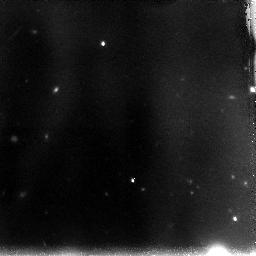
Target: OBJ-104745+134658-COPY. Instrument: NICMOS/NIC3. Filter: F110W. Exposure: 2.2 h. Observation ID: n9ojf2010

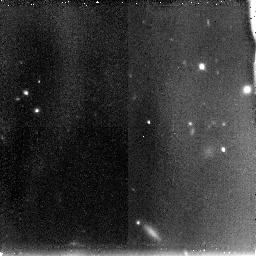
Target: OBJ-232446+143258. Instrument: NICMOS/NIC3. Filter: F110W. Exposure: 1.5 h. Observation ID: n9oj03010

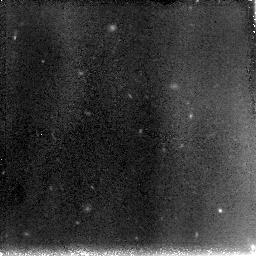
Target: OBJ-023117-084918. Instrument: NICMOS/NIC3. Filter: F110W. Exposure: 2.2 h. Observation ID: n9oj05010

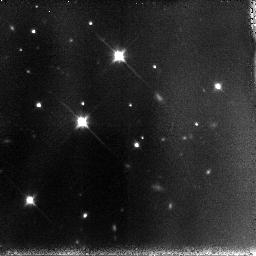
Target: OBJ-172551+375226. Instrument: NICMOS/NIC3. Filter: F110W. Exposure: 1.5 h. Observation ID: n9oj10010

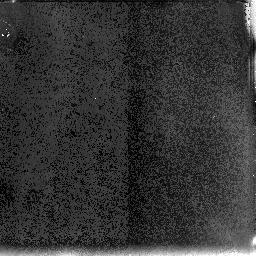
Target: OBJ-104745+134658. Instrument: NICMOS/NIC3. Filter: F110W. Exposure: 2.2 h. Observation ID: n9oj02010

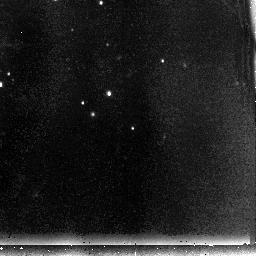
Target: OBJ-041924+275538. Instrument: NICMOS/NIC3. Filter: F110W. Exposure: 1.5 h. Observation ID: n9oj08010

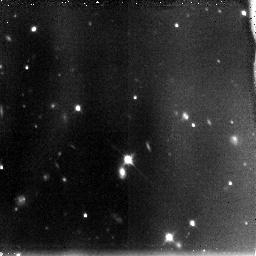
Target: OBJ-210358+031628. Instrument: NICMOS/NIC3. Filter: F110W. Exposure: 1.5 h. Observation ID: n9oj11010

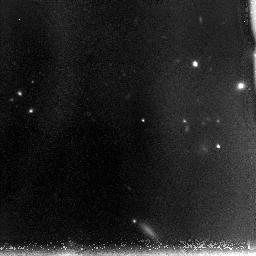
Target: OBJ-232446+143258. Instrument: NICMOS/NIC3. Filter: F110W. Exposure: 2.2 h. Observation ID: n9oj04010

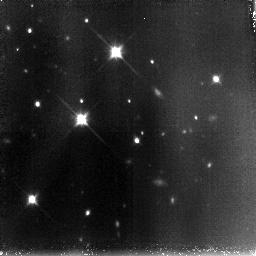
Target: OBJ-172551+375226. Instrument: NICMOS/NIC3. Filter: F110W. Exposure: 2.2 h. Observation ID: n9oj09010

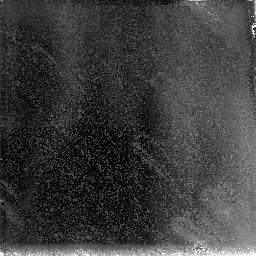
Target: OBJ-104745+134658. Instrument: NICMOS/NIC3. Filter: F110W. Exposure: 2.2 h. Observation ID: n9oj01010

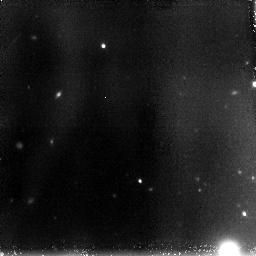
Target: OBJ-104745+134658-COPY. Instrument: NICMOS/NIC3. Filter: F110W. Exposure: 2.2 h. Observation ID: n9oj51010

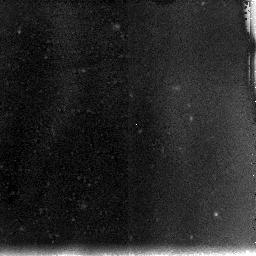
Target: OBJ-023117-084918. Instrument: NICMOS/NIC3. Filter: F110W. Exposure: 1.5 h. Observation ID: n9oj06010

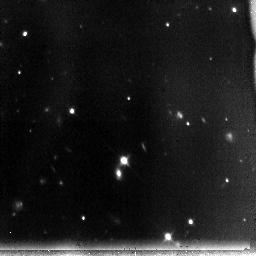
Target: OBJ-210358+031628. Instrument: NICMOS/NIC3. Filter: F110W. Exposure: 1.5 h. Observation ID: n9oj12010

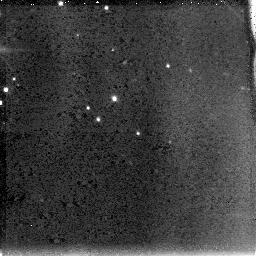
Target: OBJ-041924+275538. Instrument: NICMOS/NIC3. Filter: F110W. Exposure: 1.5 h. Observation ID: n9oj07010

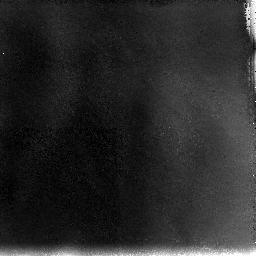
Target: OBJ-104745+134658-COPY. Instrument: NICMOS/NIC3. Filter: F110W. Exposure: 2.2 h. Observation ID: n9oj52010

Identifying z>7 galaxies from J-dropouts (PI: Malkan, Matthew A.)

NICMOS Parallel Imaging campaigns covered enough sky (250 pointings) with enough sensitivity in the 110W and 160W filters to identify 6 extremely red resolved sources which are prime candidates for J-band dropouts. Their complete absence of detectable J band flux can be caused by an opaque Lyman cut-off at z=8-10. We propose to followup these candidates with NICMOS imaging and jointly propose Spitzer IRAC photometry. Deep F110W and Spitzer/IRAC 3.5/4.8 micron imaging will confirm if any of these candidates are indeed Lyman Break galaxies observed less than 500 Myrs after the Big Bang. Genuine LBGs will remain undetected in F110W, while being detected with flat spectra in the IRAC bands. The combined SED will provide information about the stellar mass of these galaxies, and the possible presence of evolved stars or dust reddening. The proposed observations will be sensitive enough to detect the F110W flux from galaxies as red as (J-H)=2.8 (AB mags, 5 sigma). If any of the candidates are detected with bluer colors, they will most likely be exceptional "Distant Red Galaxies" at z of 4 to 6. The proposed data will constrain the stellar populations of these extraordinarily red galaxies, which would be candidates for the earliest, most massive galaxies which formed.